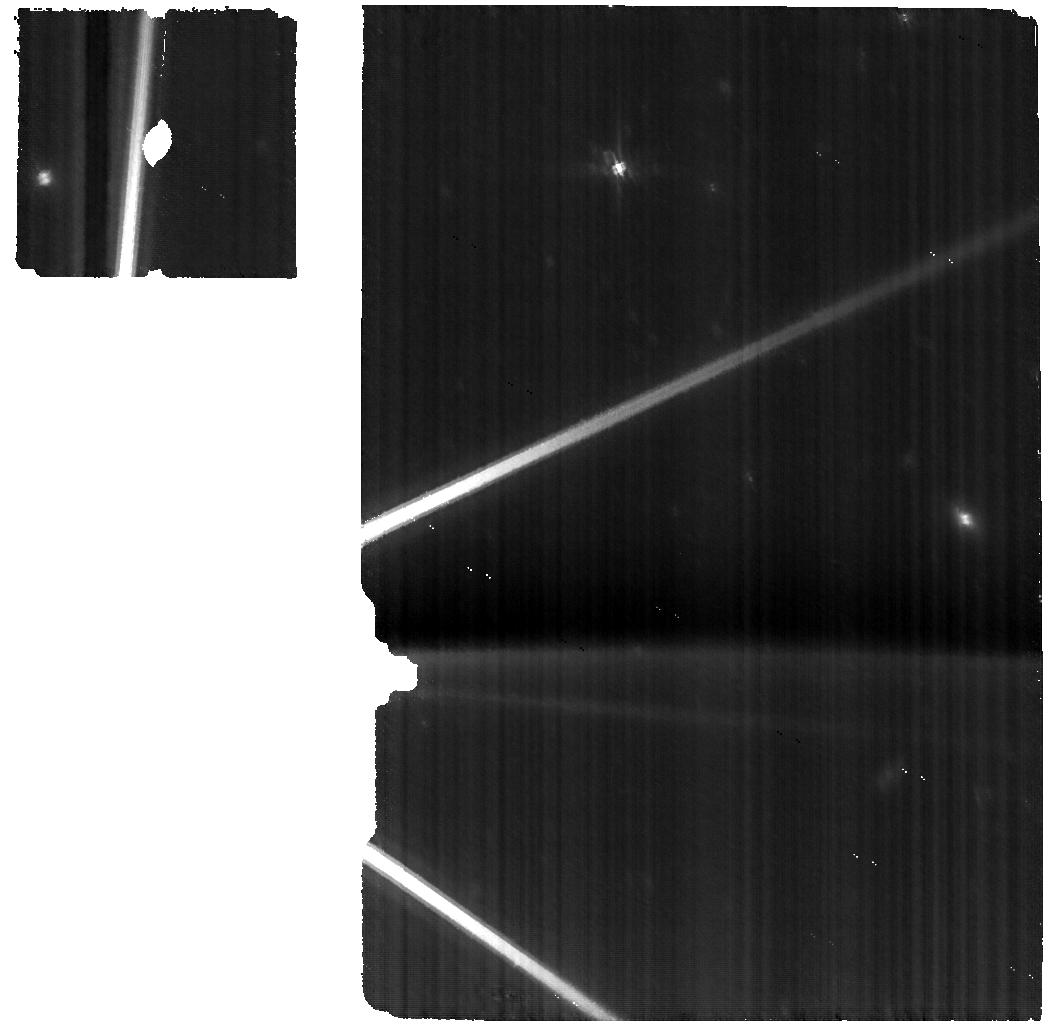
Target: PLUTO+CHARON
Instrument: MIRI
Filter: F560W
Exposure: 51 min
Observation ID: jw01191-o002_t001_miri_f560w

Kuiper Belt Science with JWST (PI: Stansberry, John A.)

We plan to exploit JWST’s exquisite sensitivity in the 1-5 micron region to study the largest trans-Neptunian Objects and Kuiper Belt objects via reflectance spectroscopy. The composition of even the largest of these bodies is poorly constrained. We propose to use NIRSpec’s IFU to obtain the first high-SNR, R > 100 spectra for a sample of these objects. MIRI spectra will also be obtained on some targets. These data can be expected to reveal the presence of previously unseen molecular ices, constrain their physical state (crystalline phase, solution with other species, temperature, grain-size), identify new organic species, and constrain isotopic ratios for some elements (H, O, C, N). MIRI MRS data will also be used to study temperature variations on several targets, and will be interpreted in the context of existing Herschel and/or Spitzer thermal data. The targets represent a large fraction of the diversity of the Kuiper Belt in terms of collisional history (Pluto and Haumea underwent catastrophic impacts), effects of planetary migration (resonant, classical, Centaur and scattered objects), multiplicity (several host at least one moon), albedo, and major species composition (H2O, CH4, N2, NH3, CO). These objects represent the end-state of accretion and subsequent processing in the Kuiper Belt. This initial reconnaissance of their surface compositions will inform our understanding of the long history of processes in the outermost regions of the Sun’s proto-planetary disk. This proposal is part of a broader set of guaranteed-time observations to be made under programs 1254, 1272, 1273, 1231 and 1271.